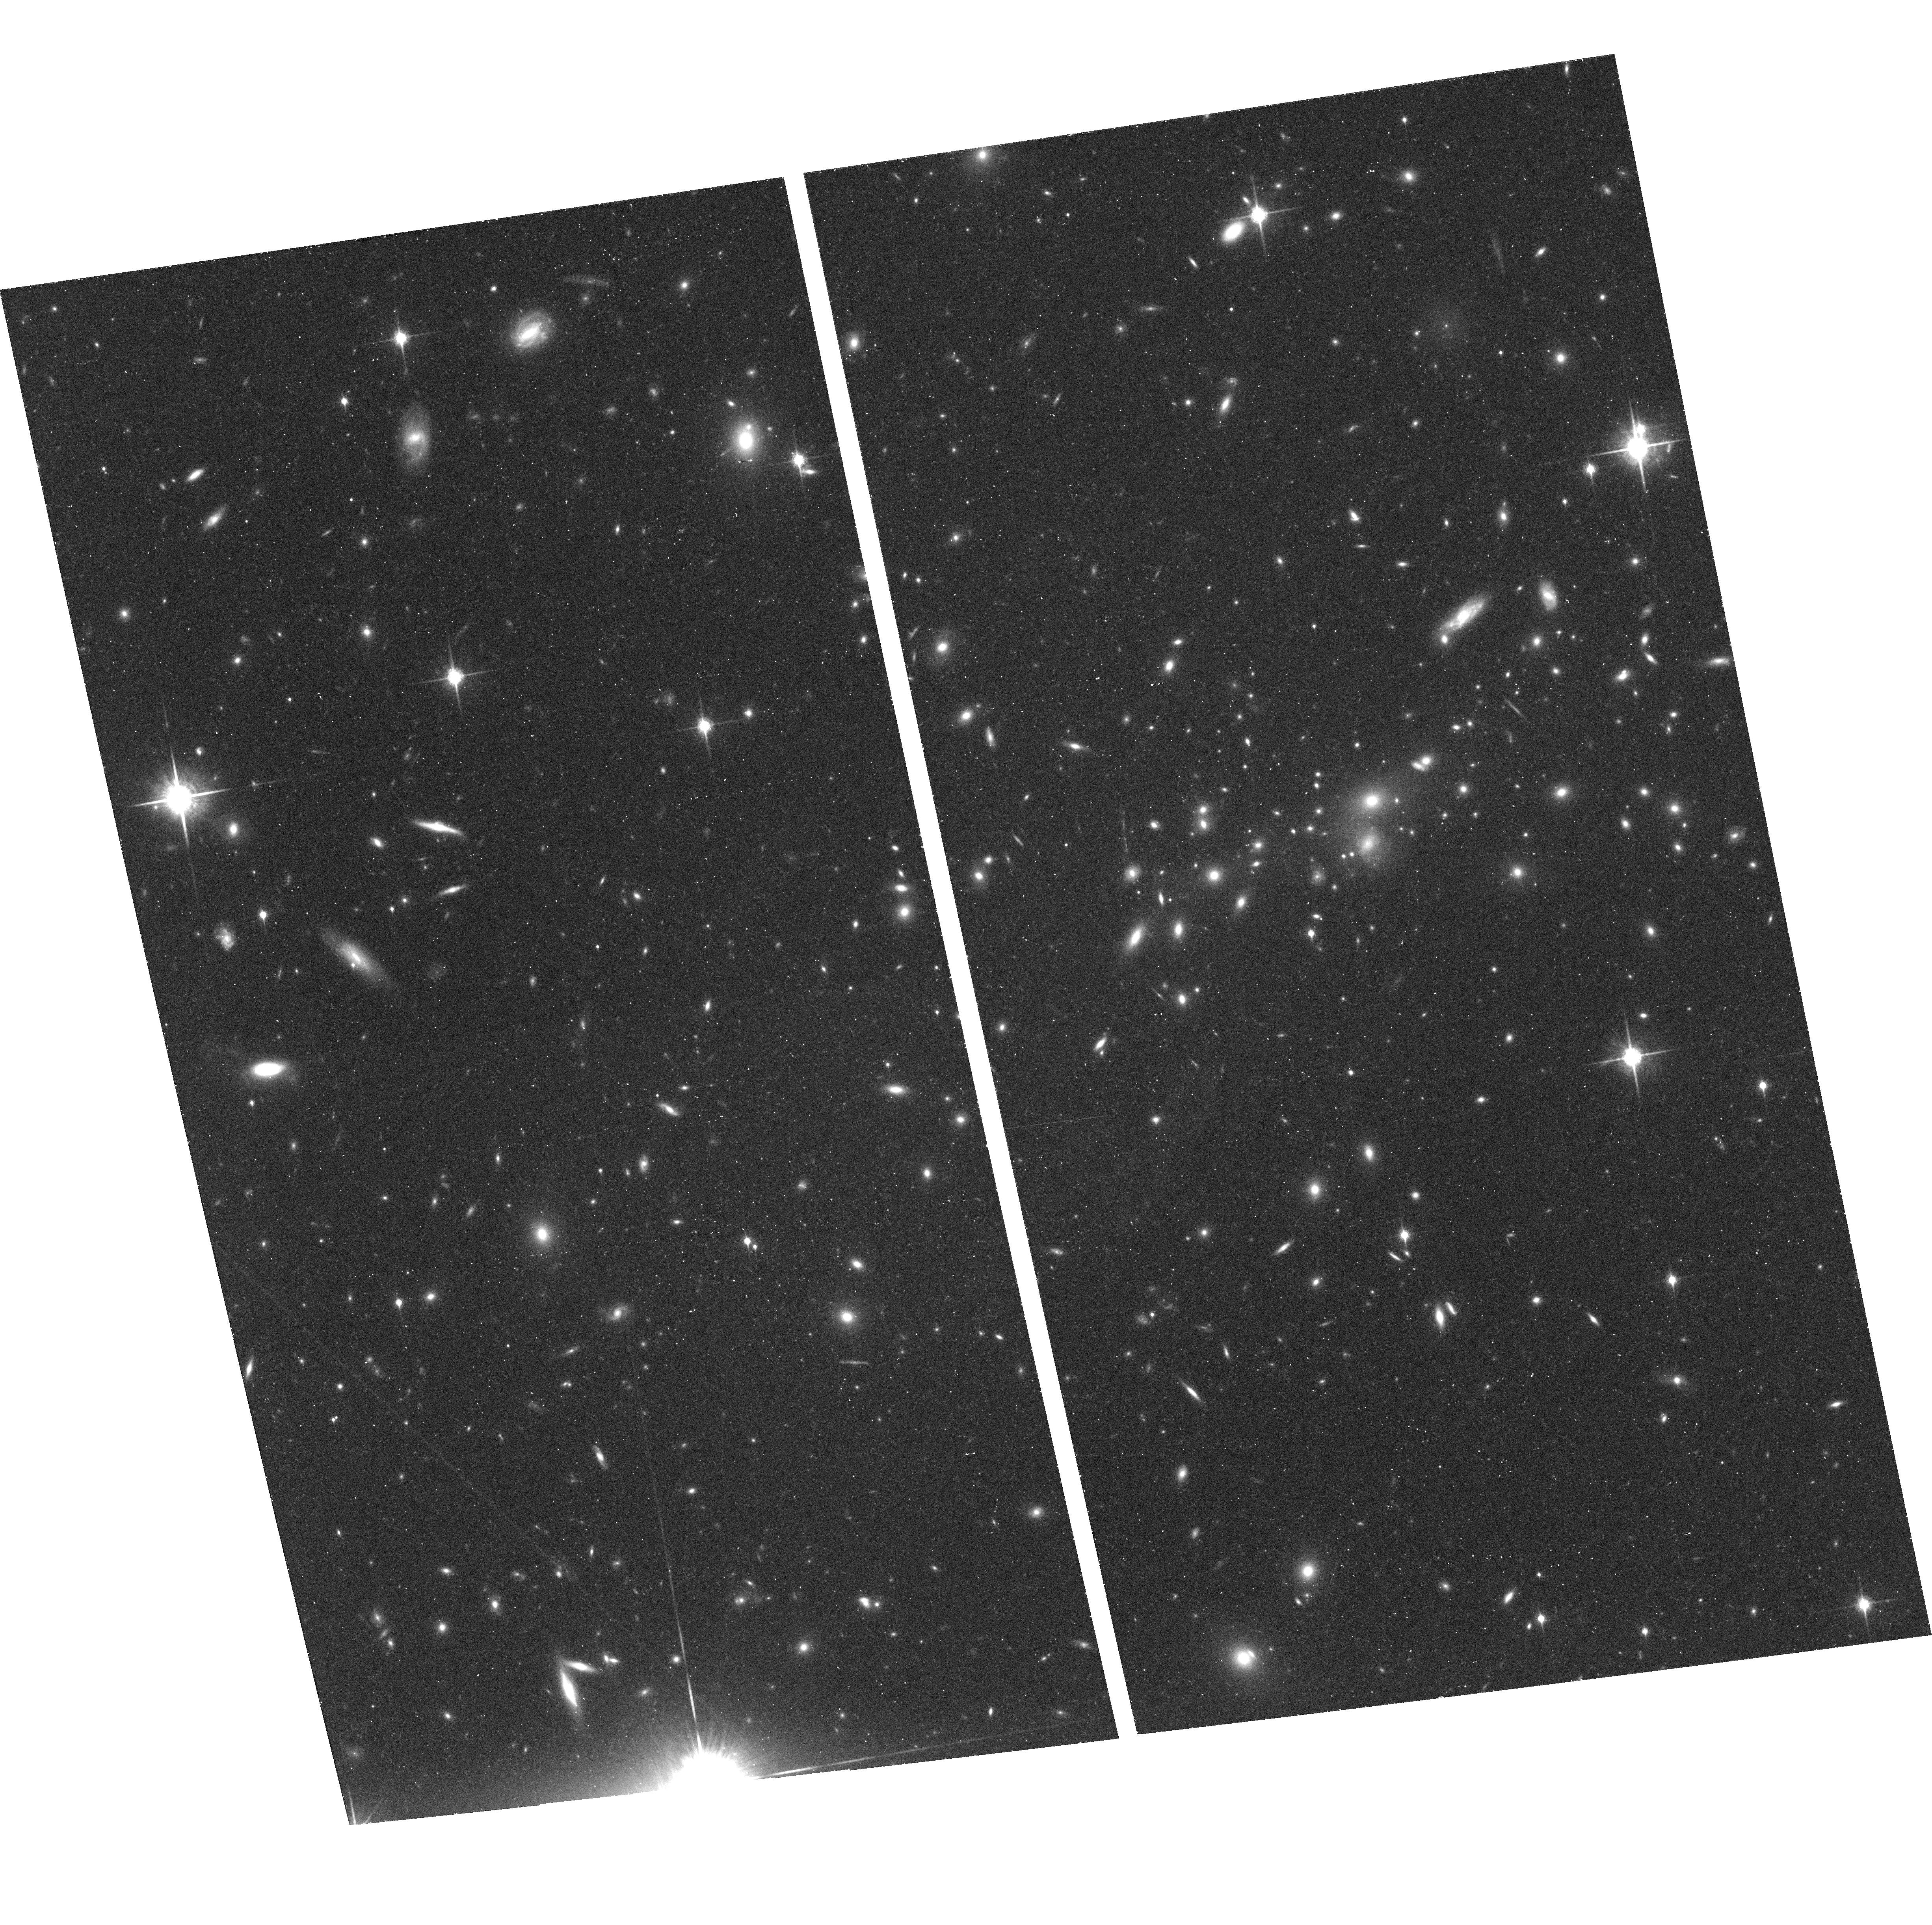
Target: MS0451.6+0305
Instrument: ACS/WFC
Filter: F850LP
Exposure: 43 min
Observation ID: hst_9292_09_acs_wfc_f850lp_j8e109

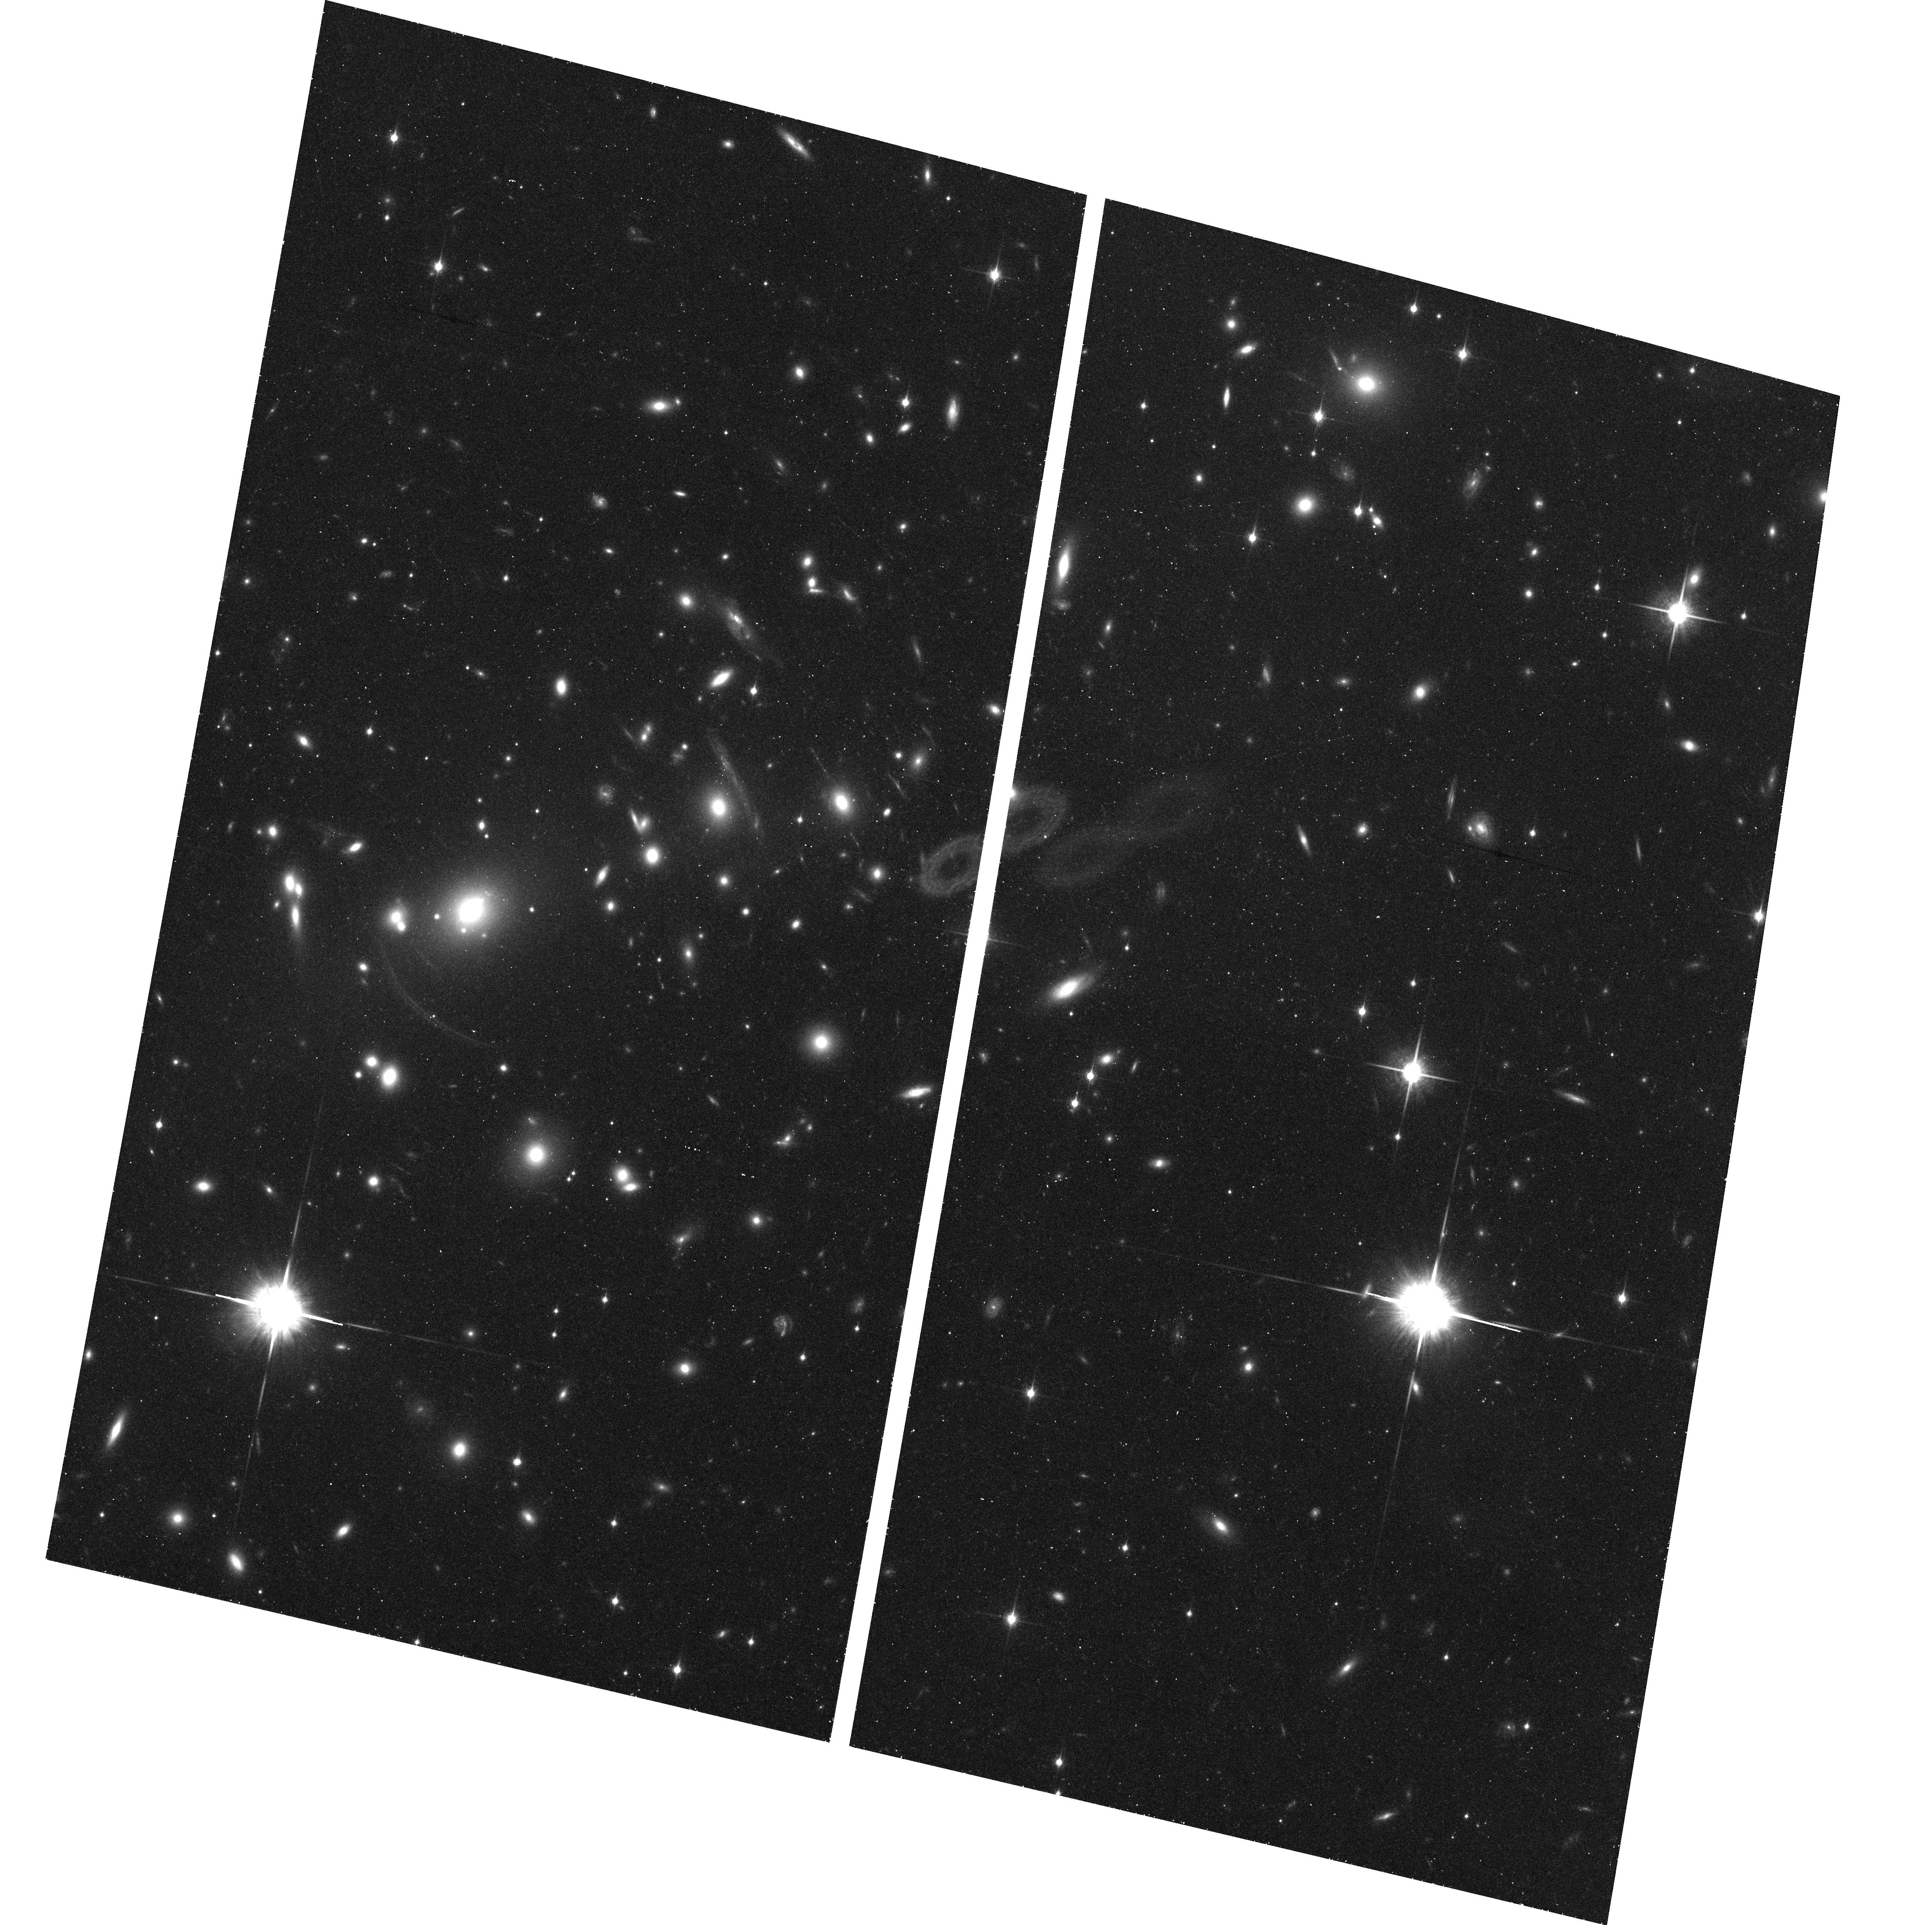
Target: ABELL2390
Instrument: ACS/WFC
Filter: F850LP
Exposure: 41 min
Observation ID: hst_9292_03_acs_wfc_f850lp_j8e103

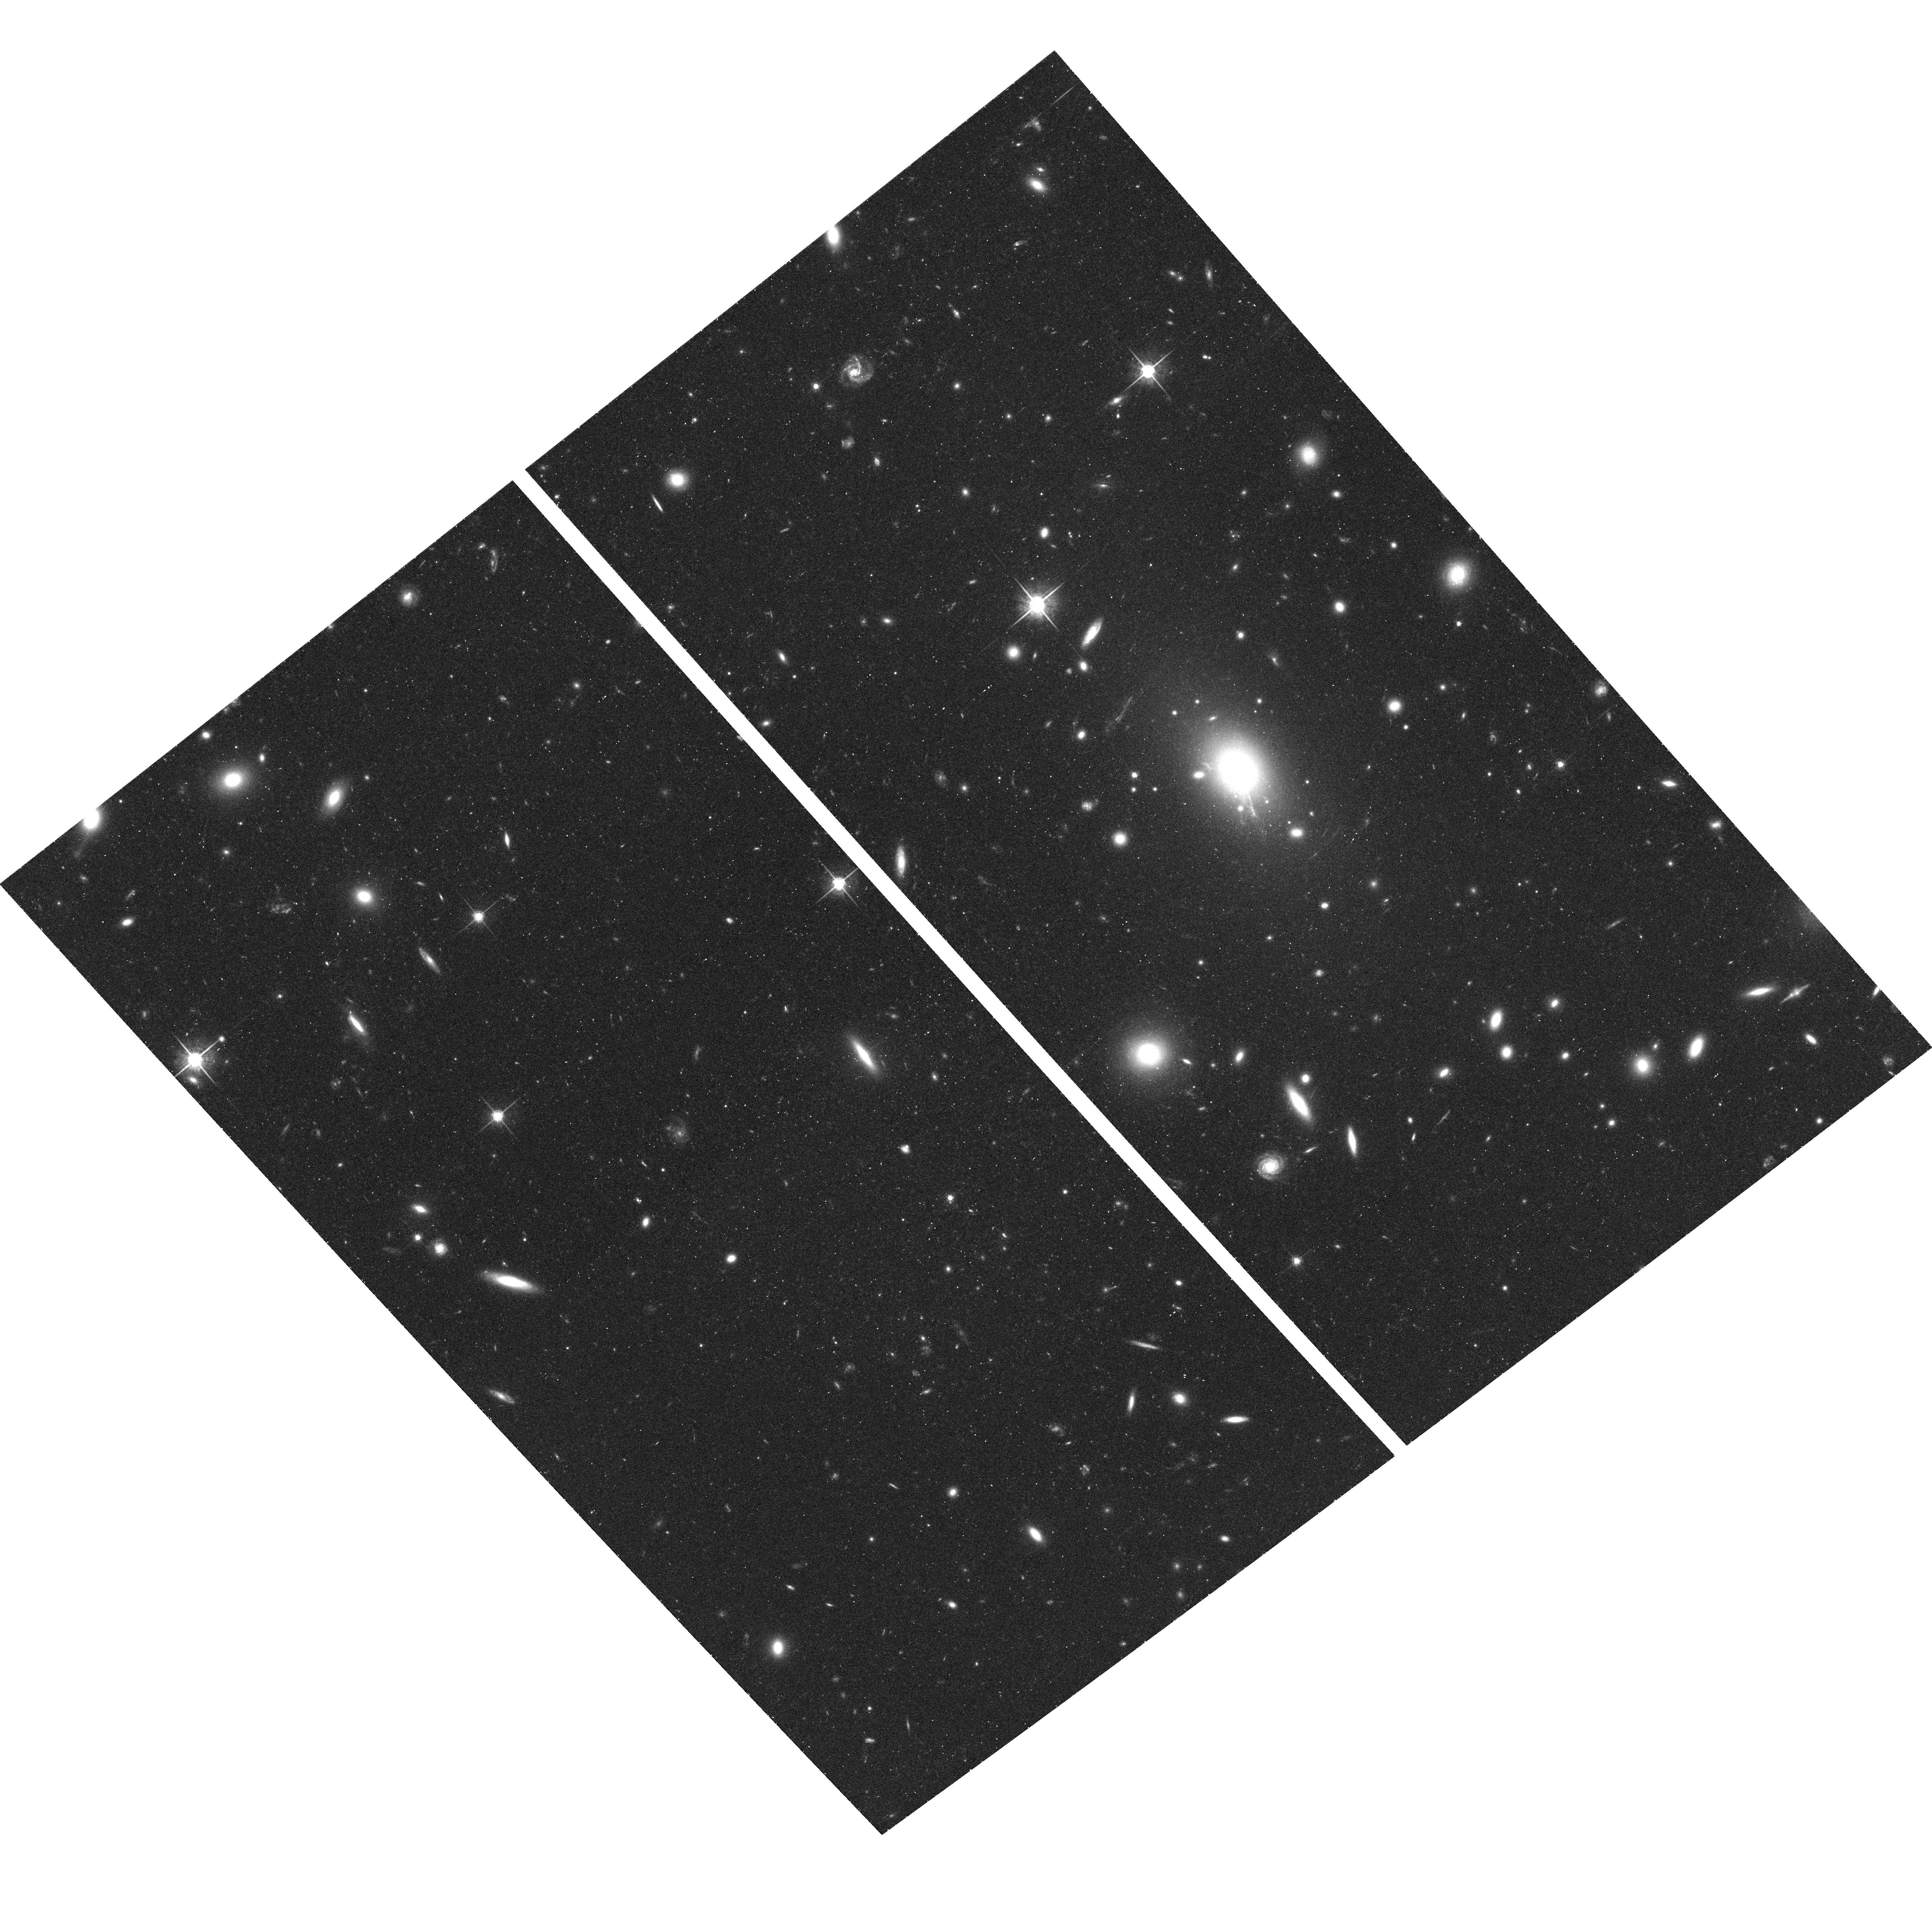
Target: MS1455.0+2232
Instrument: ACS/WFC
Filter: F775W
Exposure: 41 min
Observation ID: hst_9292_08_acs_wfc_f775w_j8e108

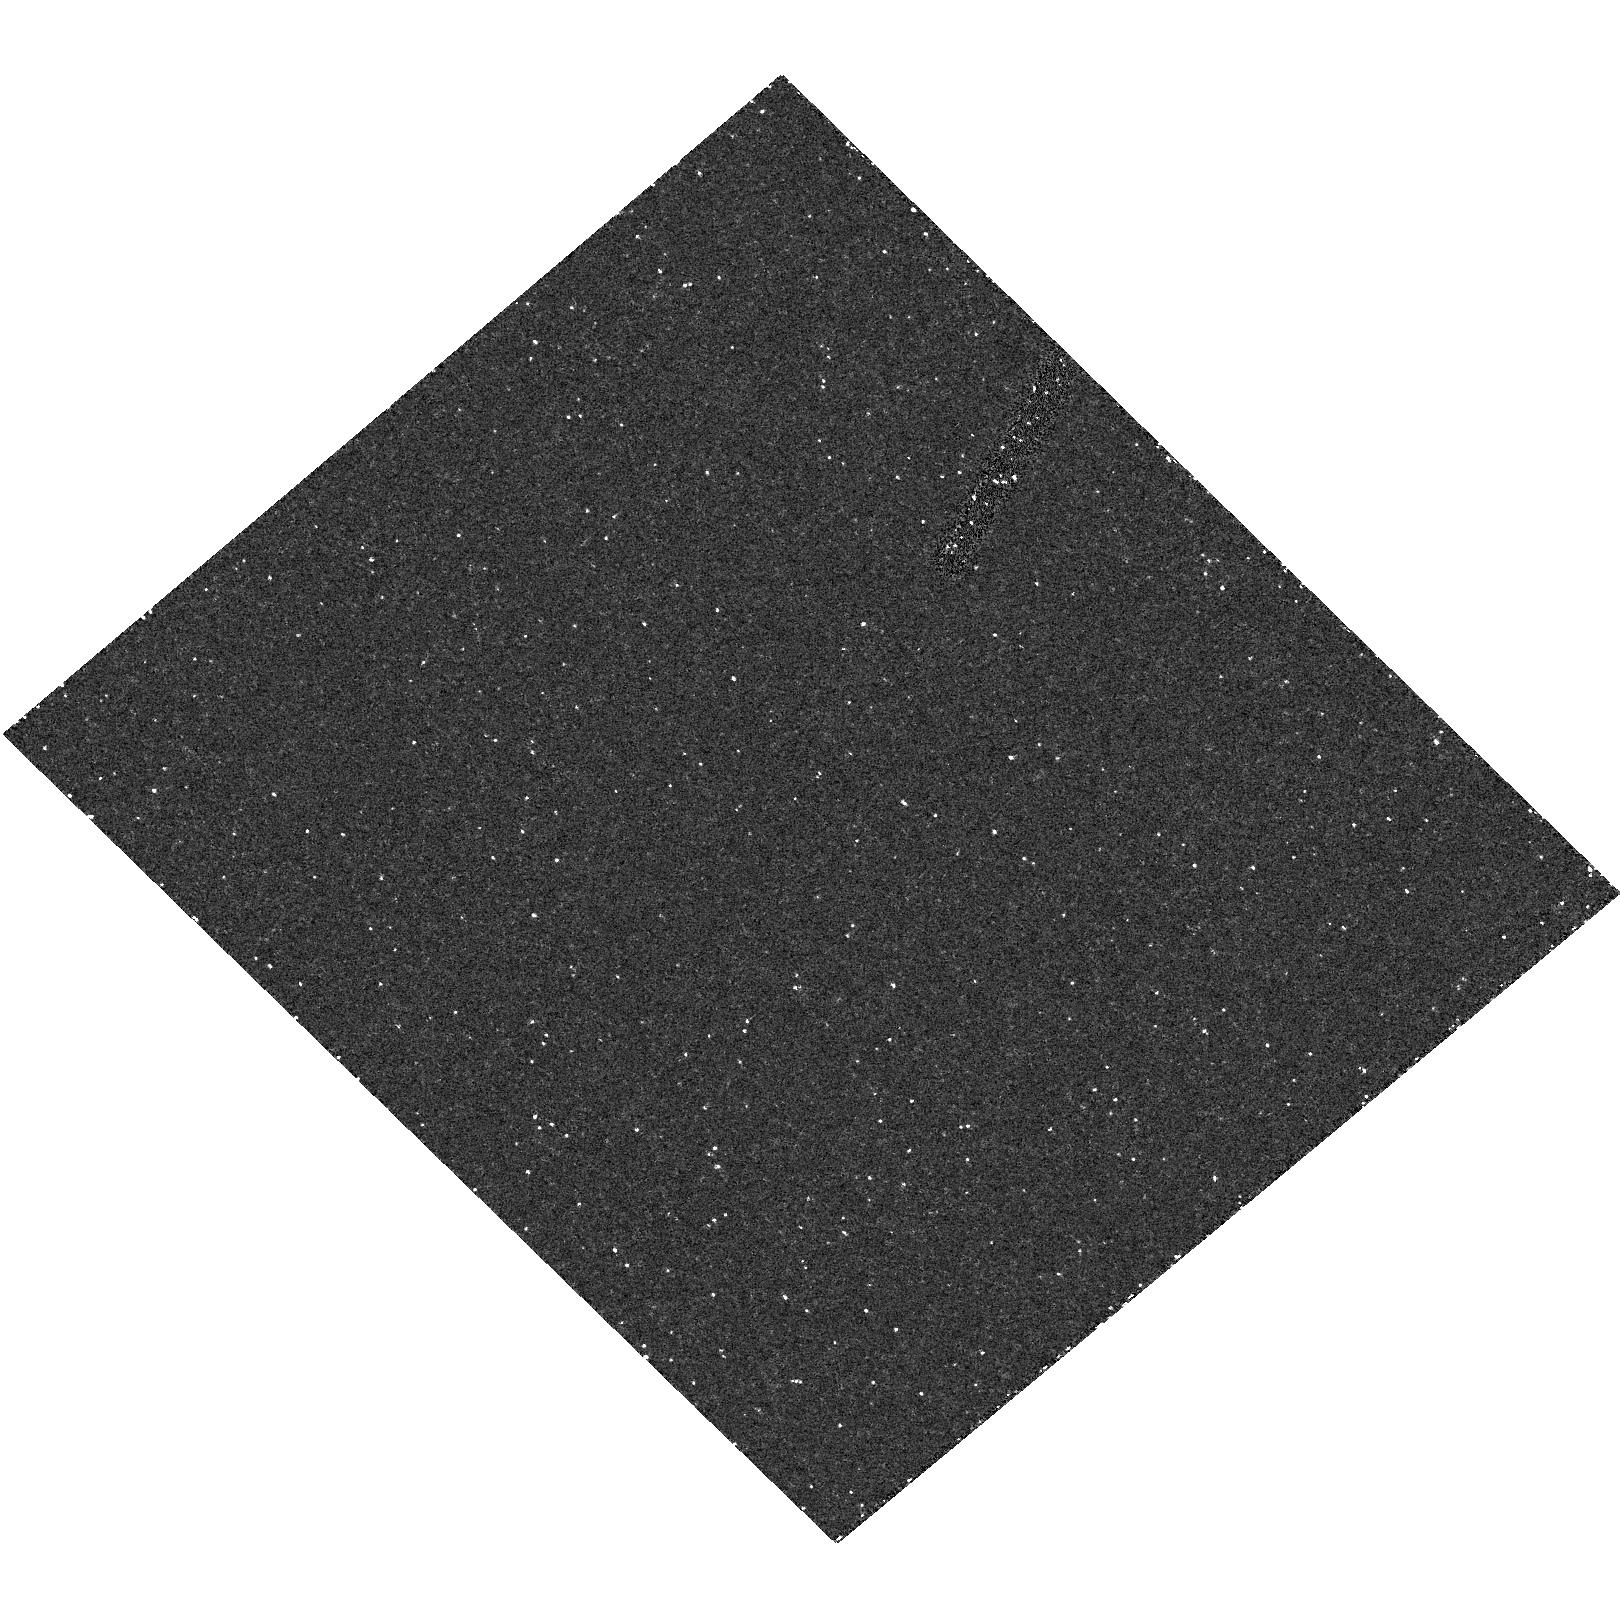
Target: field at RA 224.313°, Dec 22.343°
Instrument: ACS/HRC
Filter: F892N
Exposure: 37 min
Observation ID: hst_9292_08_acs_hrc_f892n_j8e108

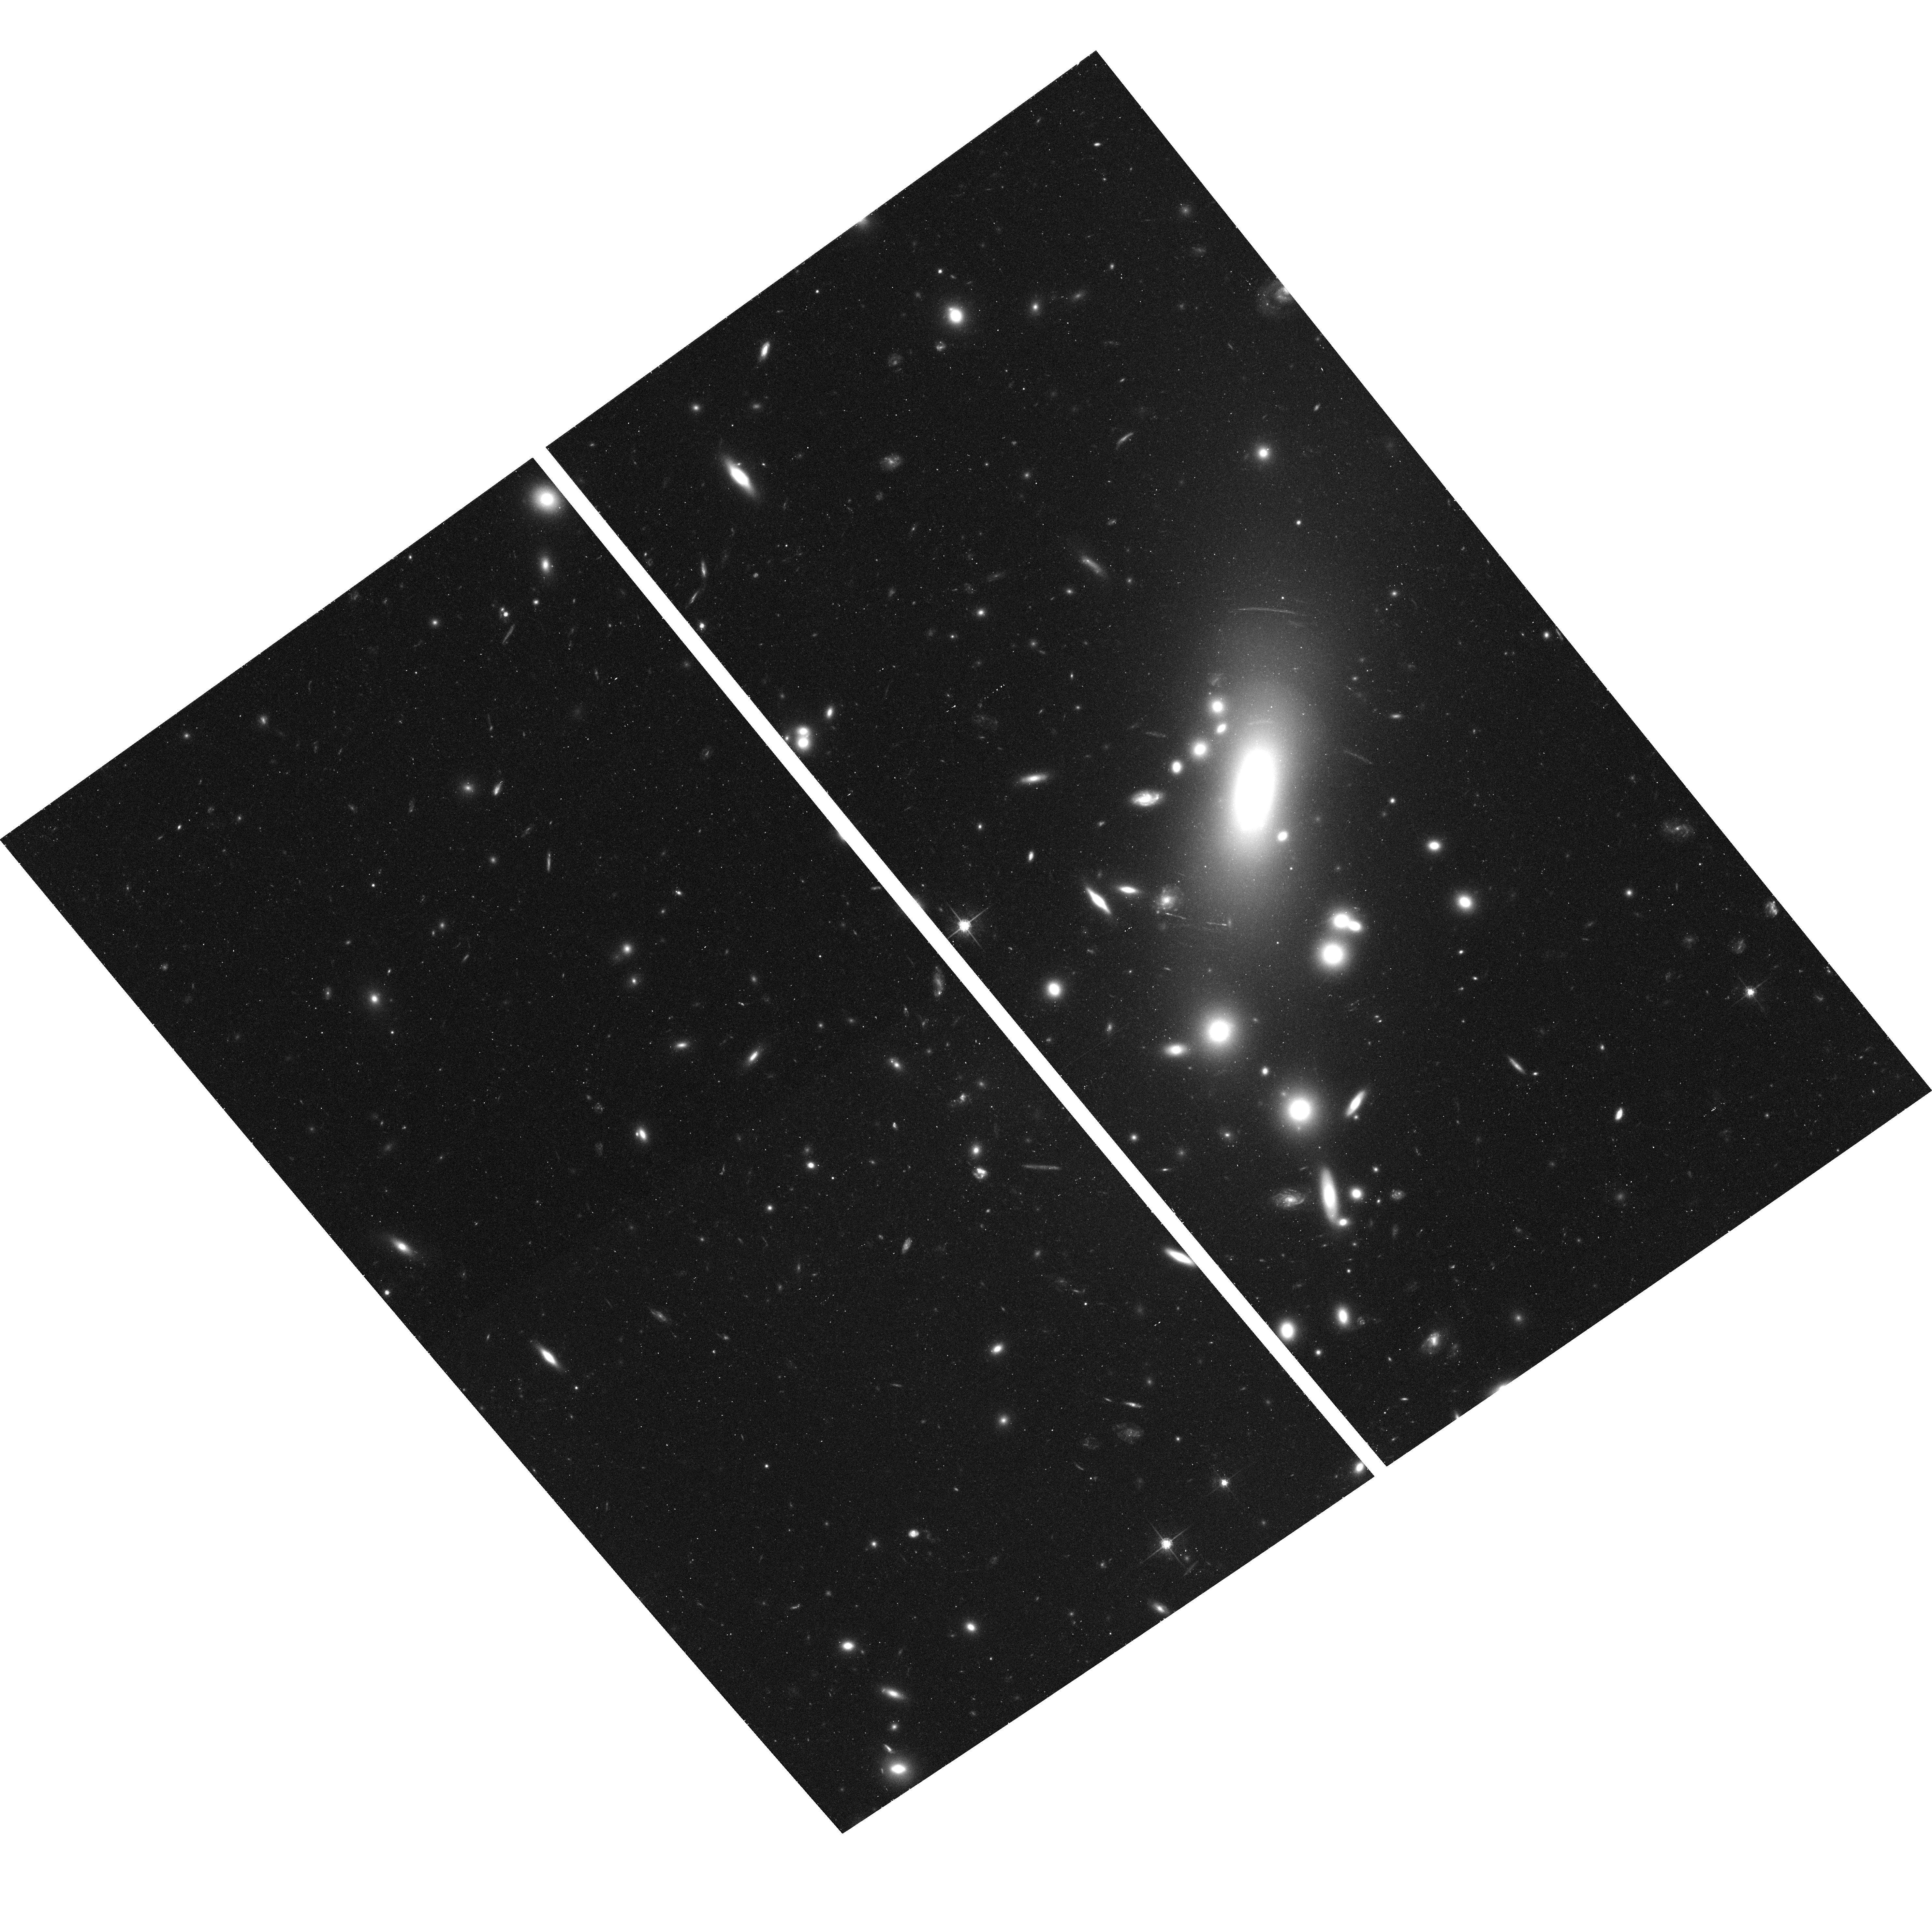
Target: ABELL1413
Instrument: ACS/WFC
Filter: F775W
Exposure: 41 min
Observation ID: hst_9292_05_acs_wfc_f775w_j8e105

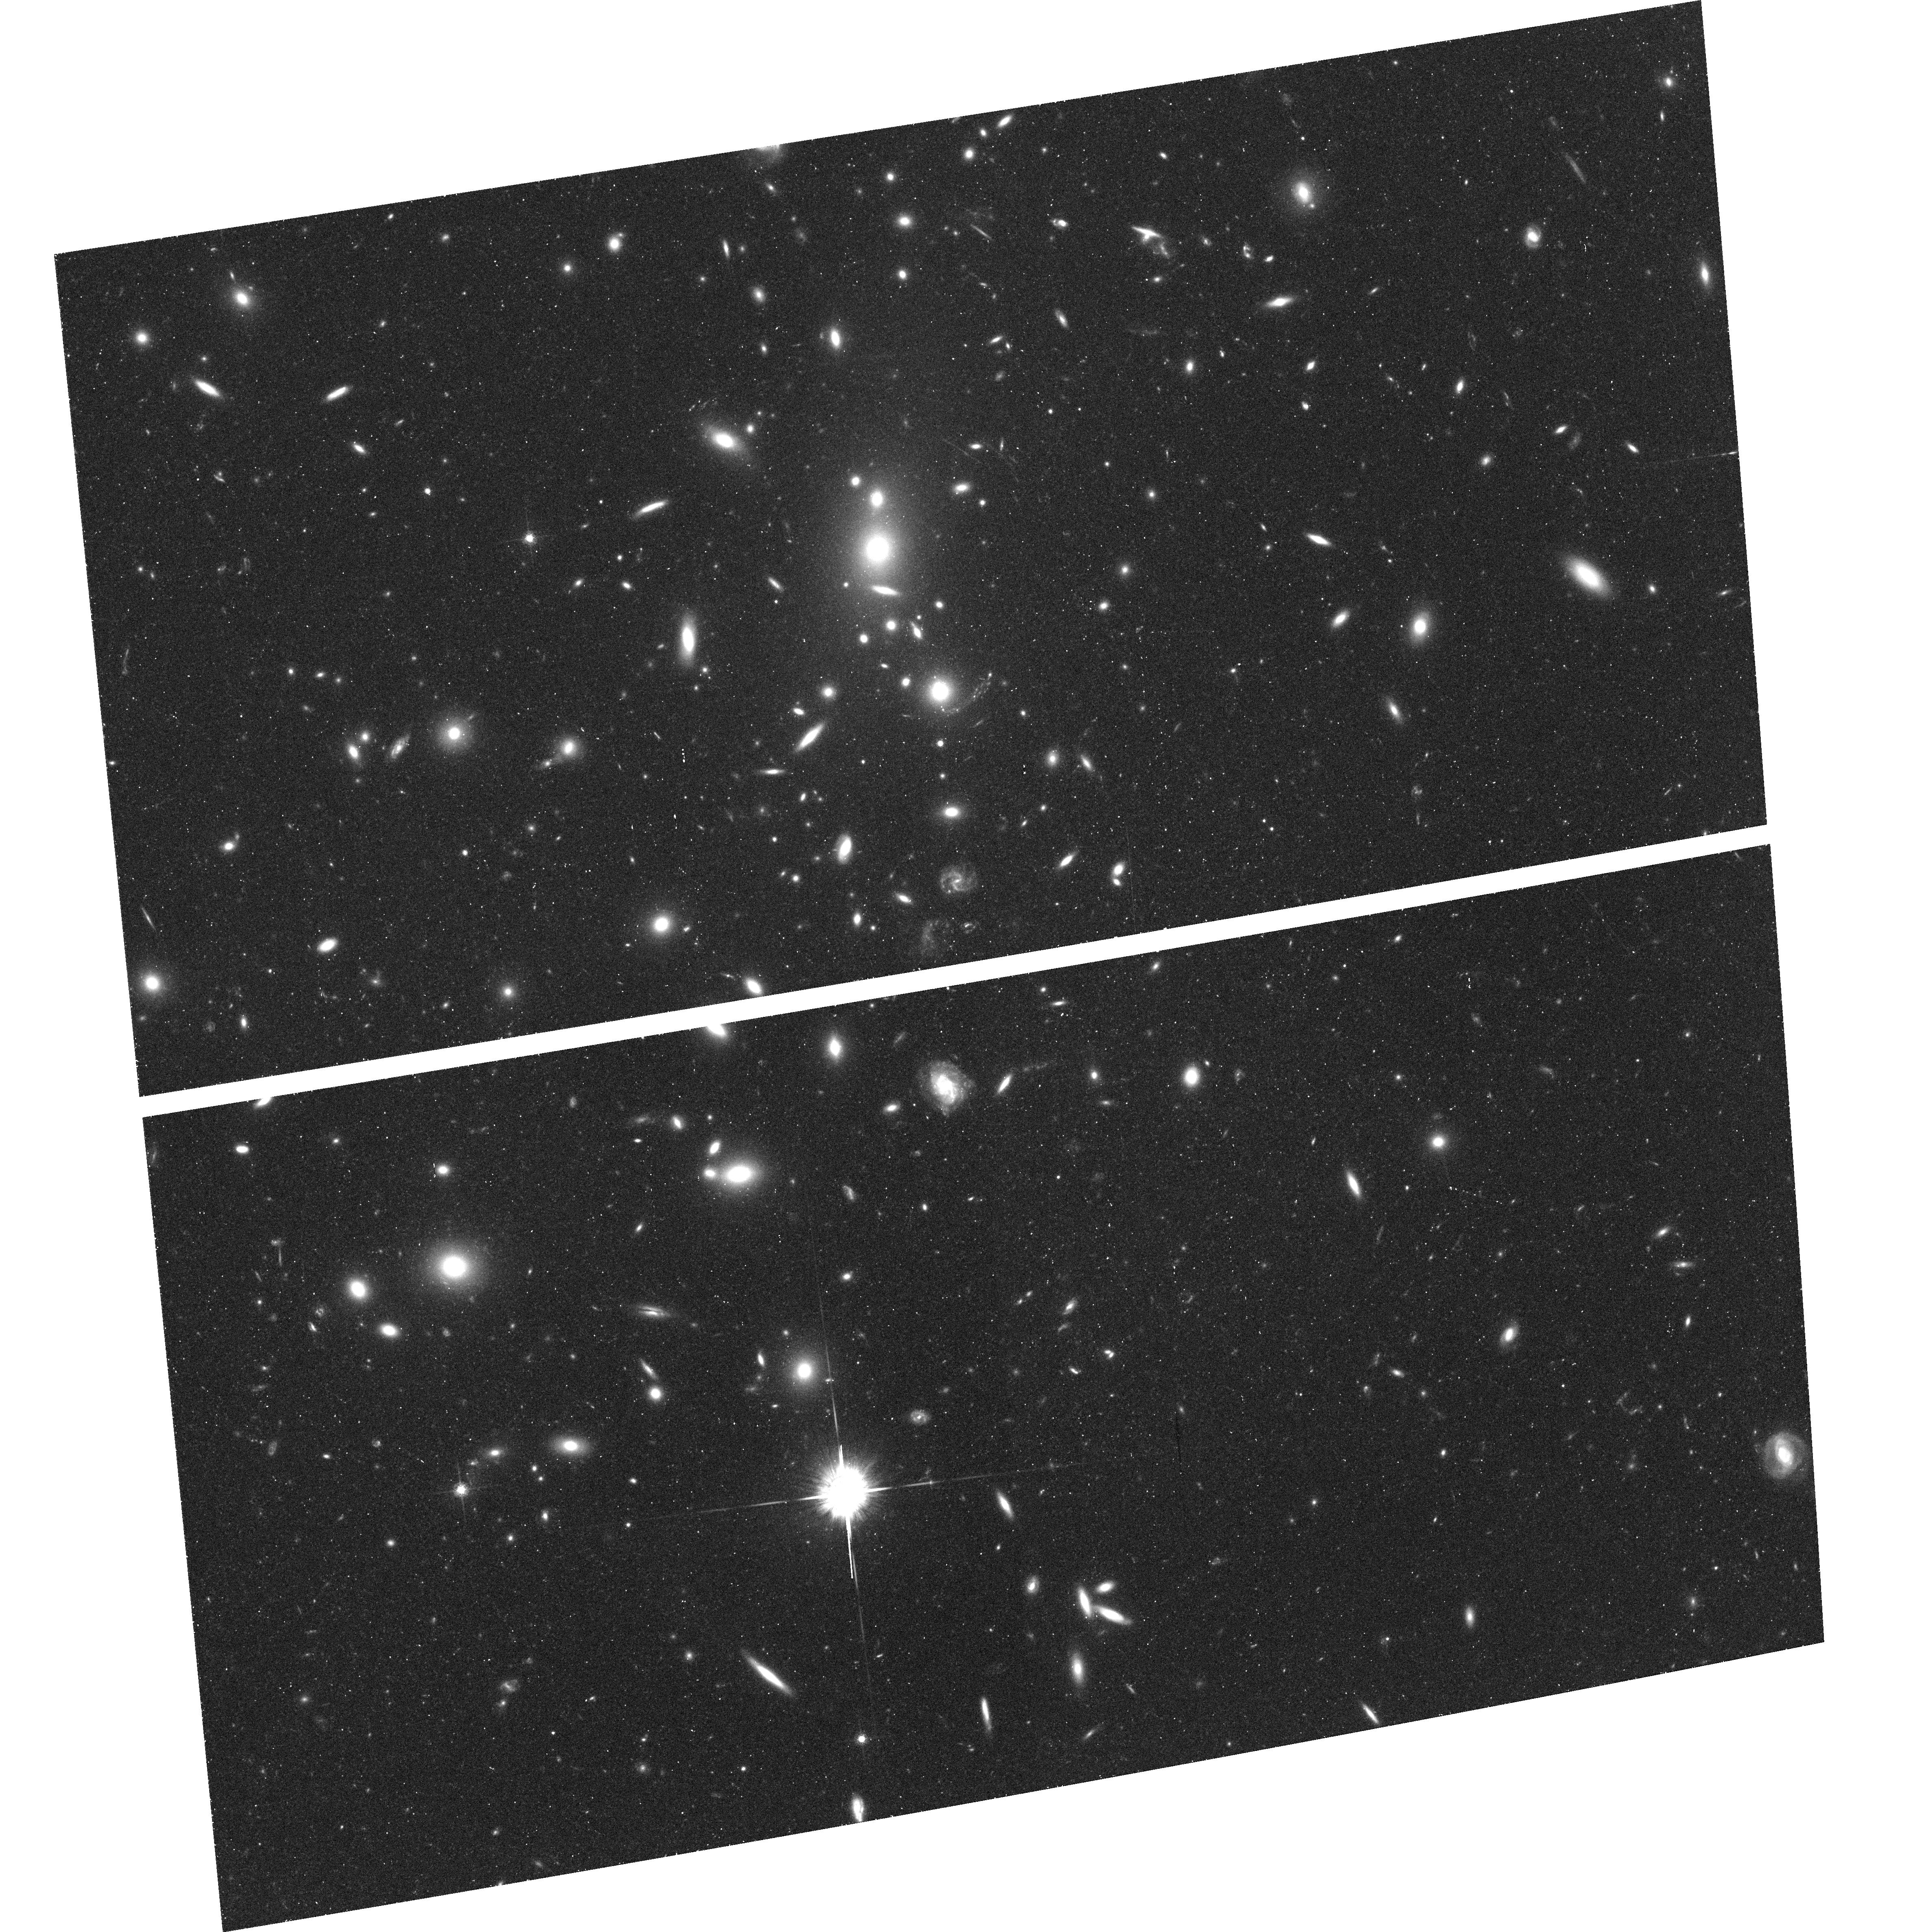
Target: MS1358.4+6245
Instrument: ACS/WFC
Filter: F775W
Exposure: 43 min
Observation ID: hst_9292_01_acs_wfc_f775w_j8e101

The Nature of Galaxies at z > 4 (PI: Ford, Holland)

The discovery of a number of galaxies and quasars at redshifts greater than 5 has identified the z>5-6 epoch as key to understanding the earliest formation phases for galaxies. However, establishing the characteristics and properties of these earliest galaxies is proving to be a particularly difficult. They are faint, with I(AB) magnitudes around 26-27. Thus even with HST, substantial investments of time are needed to obtain high S/N images, while ground-based spectroscopy, even with 8-10 m class telescopes, has provided little more than redshifts. Establishing the physical properties of these galaxies will be a challenge for the foreseeable future. However, there is a subset of this high redshift population that is amenable to more detailed study. These are sources that have been strongly lensed by low redshift clusters. The best known such source is the arc G1 in the z=0.33 cluster CL1358+62. G1 is at z=4.92 and its high magnification allows a more detailed study of its structure and distribution of star forming regions than any other z~5 galaxy. There remains the possibility that a number of the other low redshift clusters with strong lensing also harbor high redshift objects (even higher than z~5). The Advanced Camera provides an opportunity to search for potential z~6 or greater sources through its high throughput SDSS ``z'' filter (F850LP). The combination of HST resolution and the high magnification in such lensing clusters could potentially lead to the detection of additional objects that could be studied in considerable detail. Or if such z>6 sources are intrinsically faint, lensing may provide the only practical means of their detection prior to even more sensitive telescopes and instruments in the future.